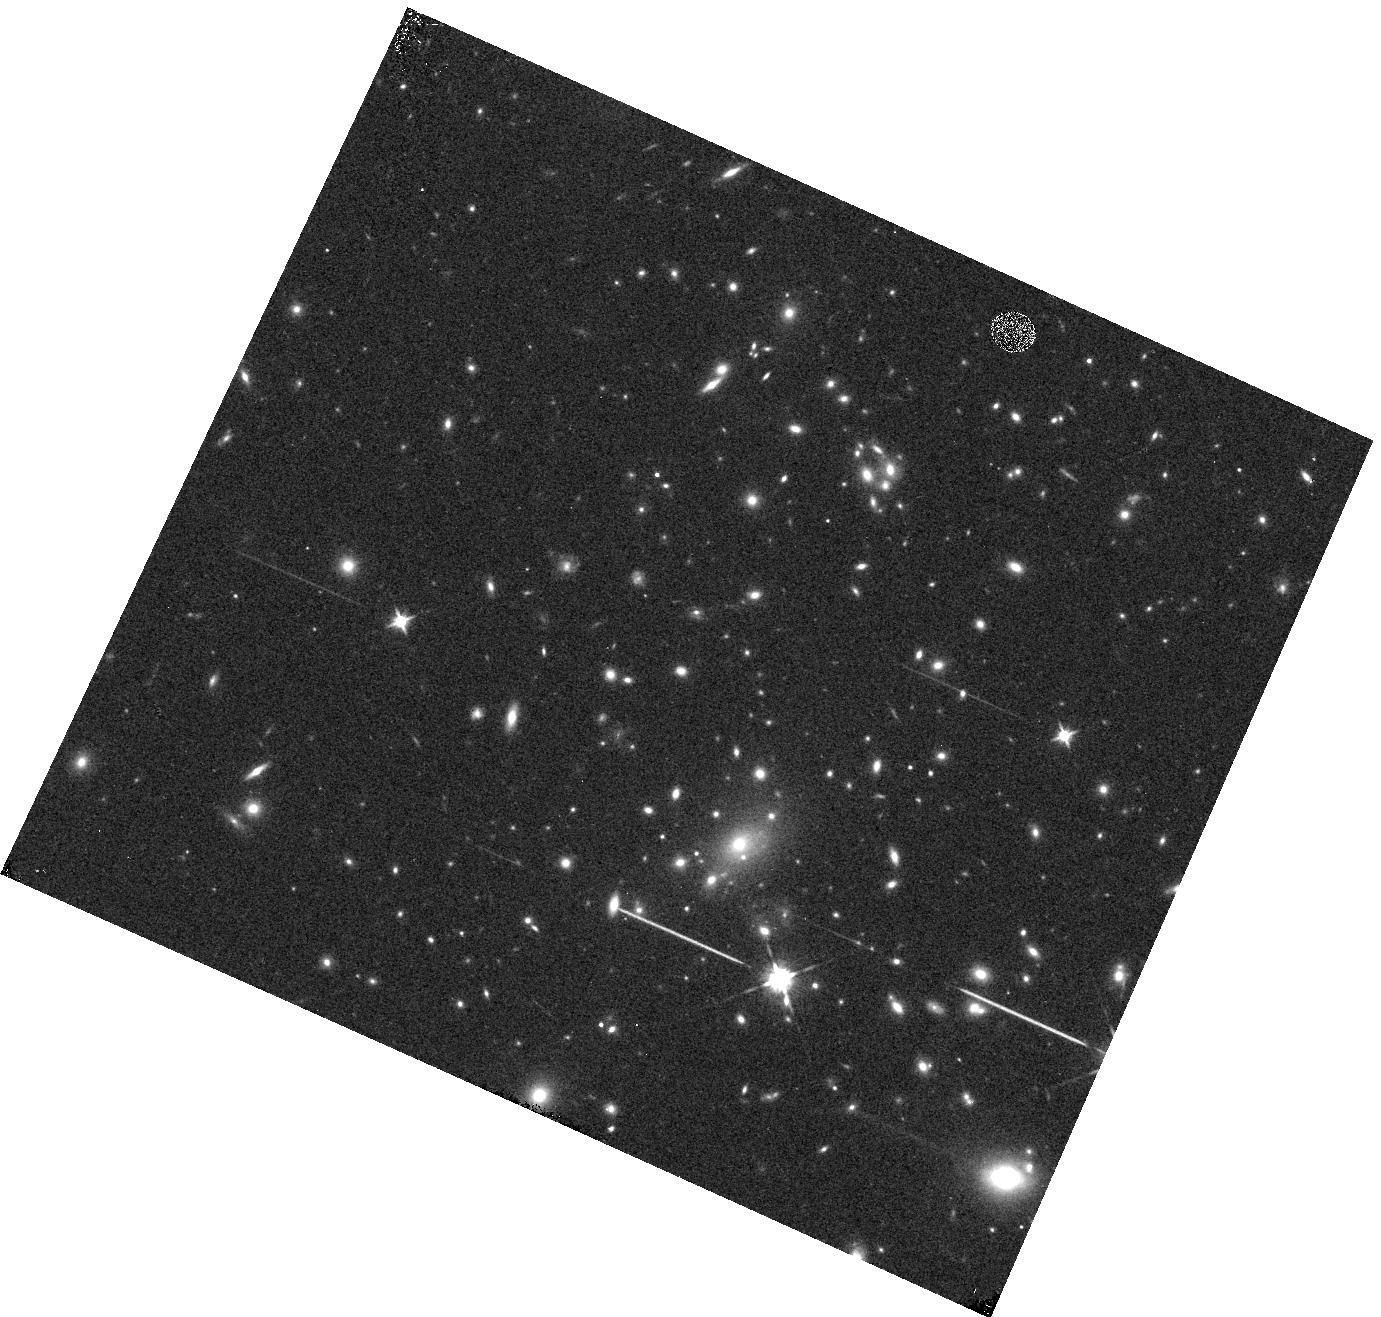
Target: REFSDAL-GRISM. Instrument: WFC3/IR. Filter: F125W. Exposure: 3 min. Observation ID: hst_14041_af_wfc3_ir_f125w_icscaf

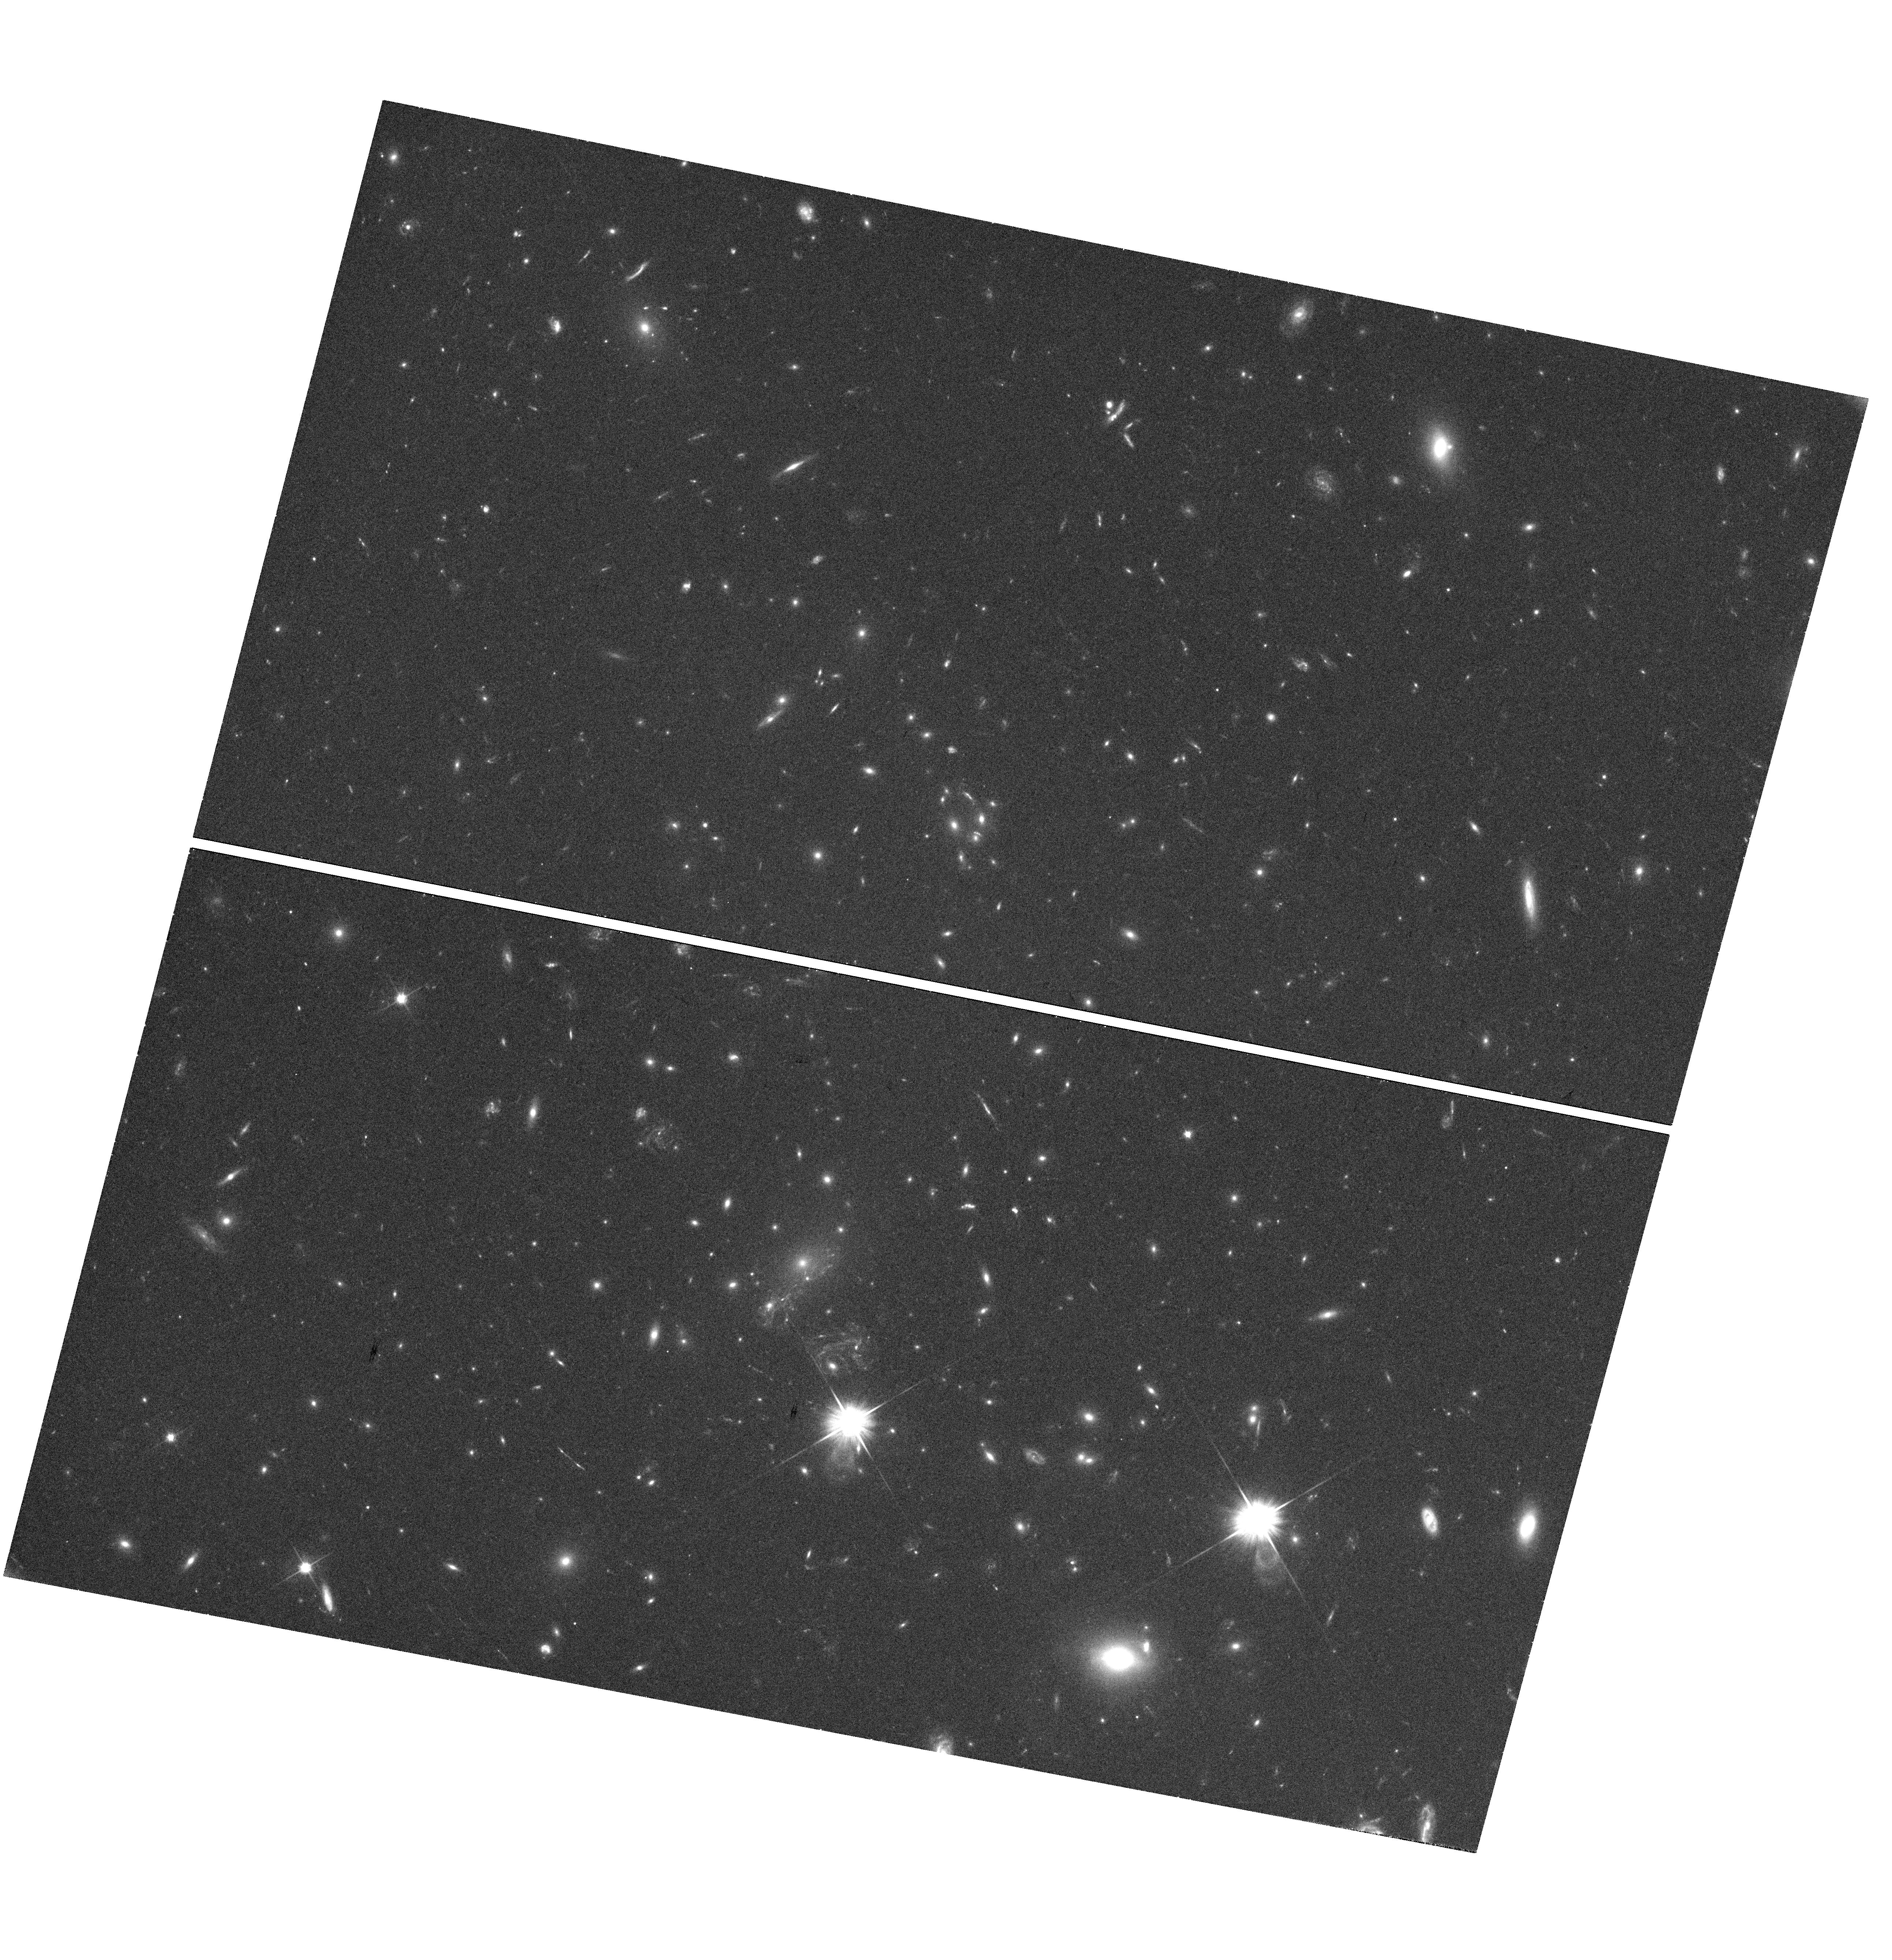
Target: MACS1149-GALAXY-LENS. Instrument: WFC3/UVIS. Filter: F606W. Exposure: 38 min. Observation ID: hst_14041_02_wfc3_uvis_f606w_icsc02

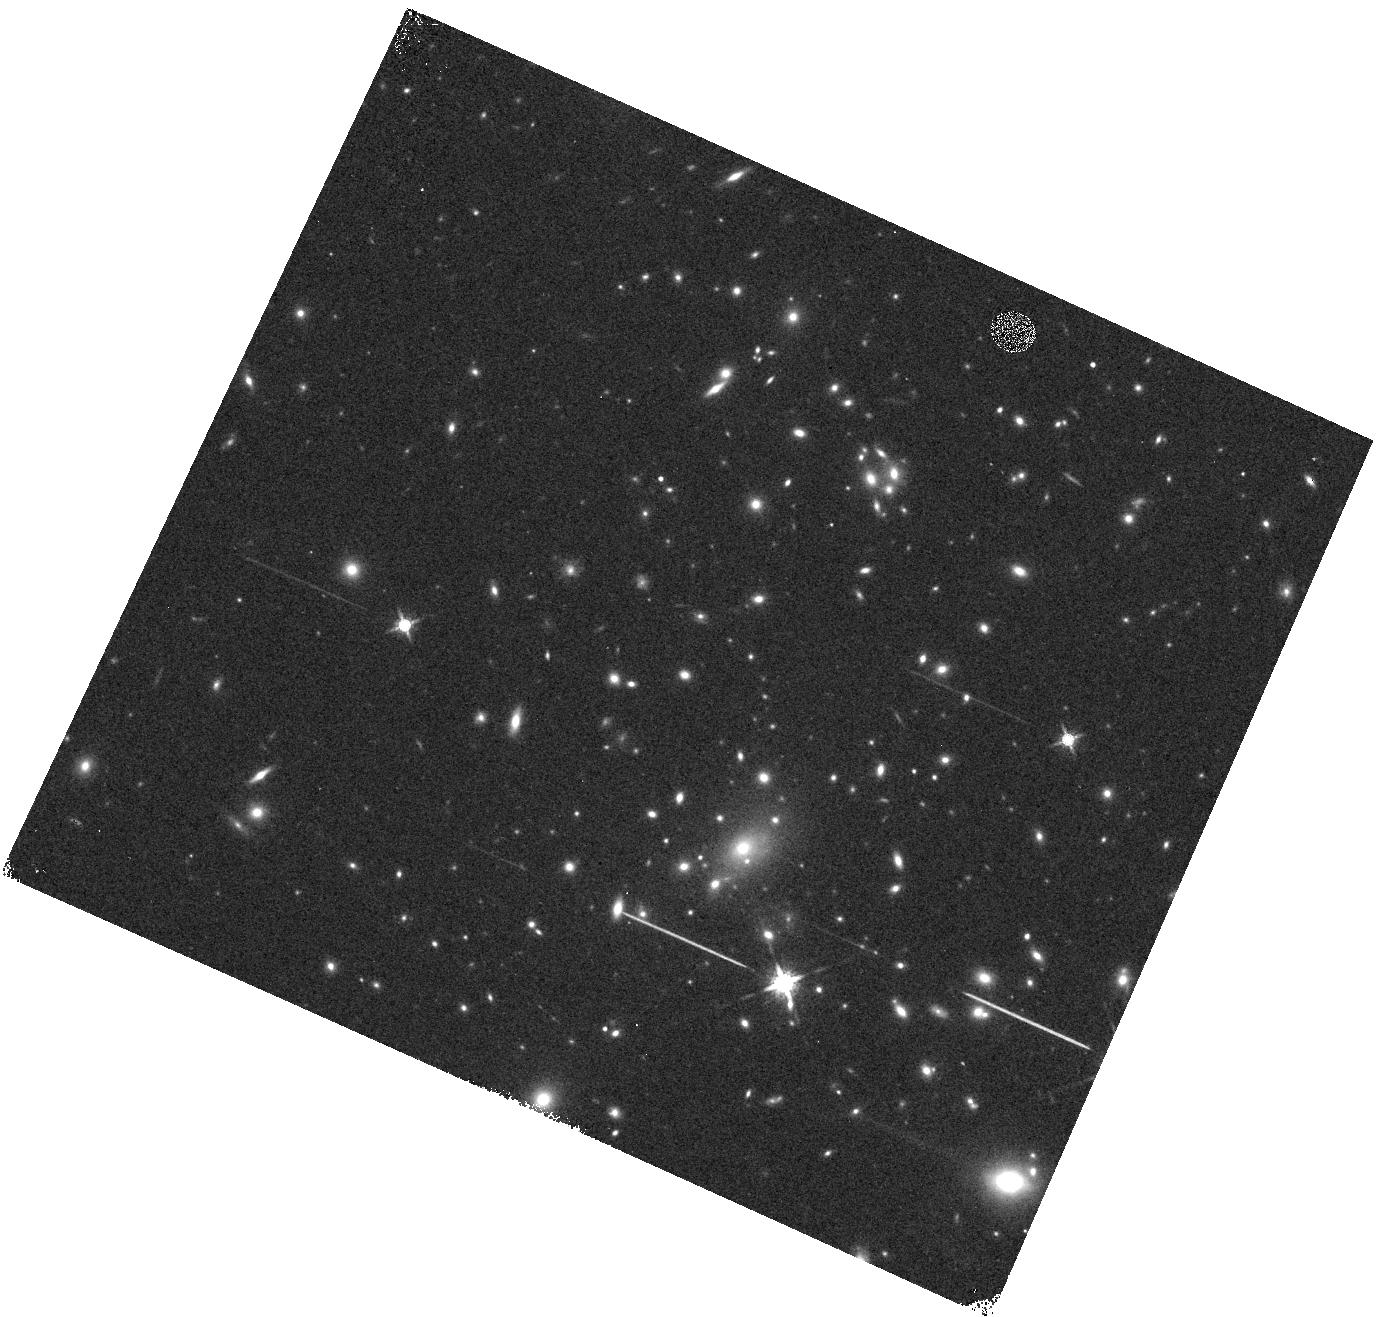
Target: REFSDAL-GRISM. Instrument: WFC3/IR. Filter: F160W. Exposure: 3 min. Observation ID: hst_14041_a4_wfc3_ir_f160w_icsca4

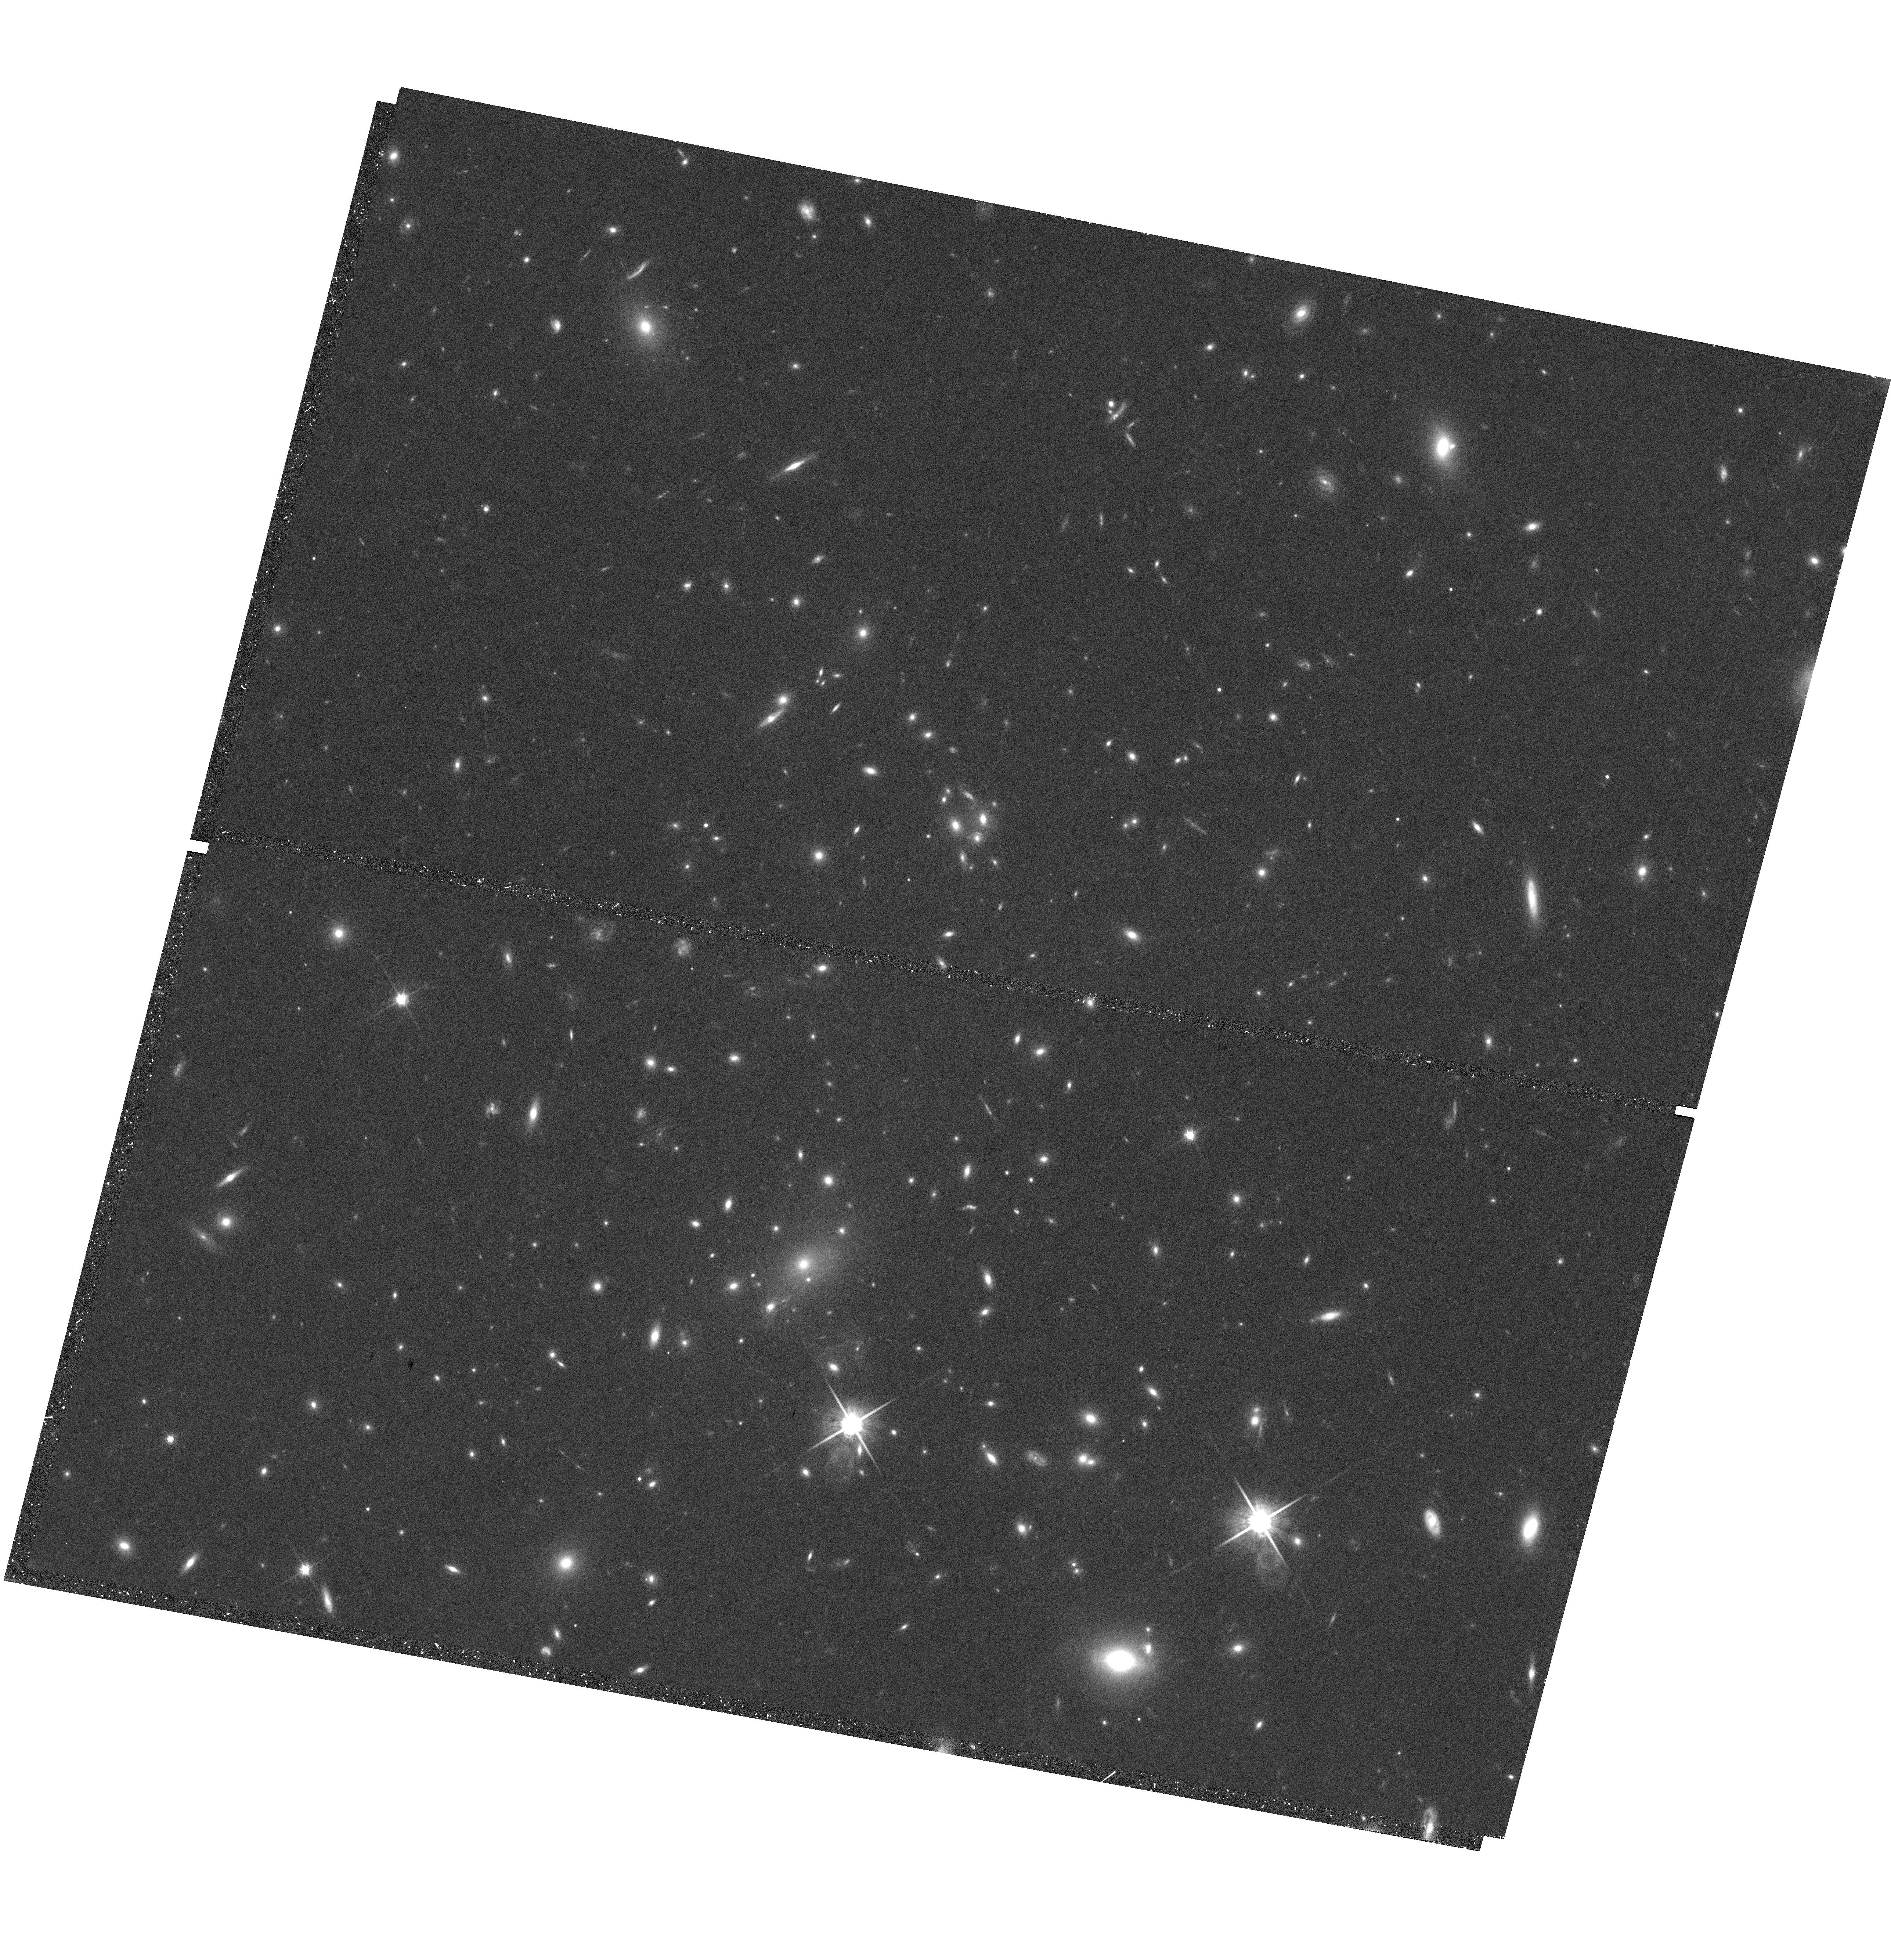
Target: MACS1149-GALAXY-LENS. Instrument: WFC3/UVIS. Filter: F814W. Exposure: 40 min. Observation ID: hst_14041_01_wfc3_uvis_f814w_icsc01

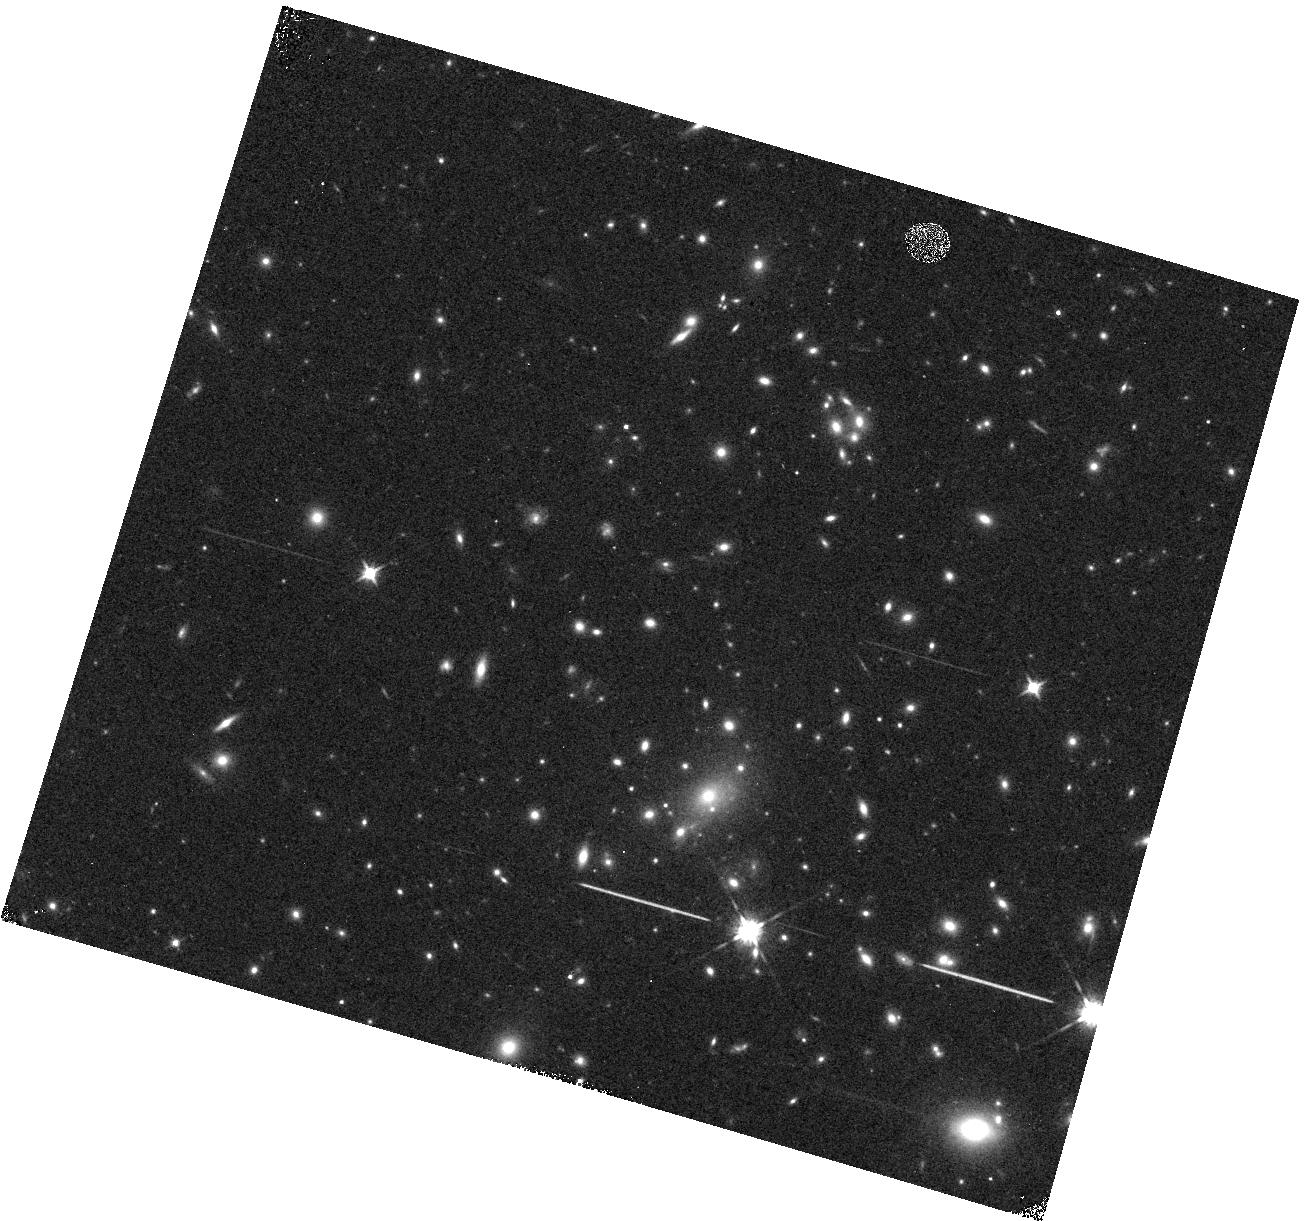
Target: REFSDAL-GRISM. Instrument: WFC3/IR. Filter: F125W. Exposure: 3 min. Observation ID: hst_14041_ba_wfc3_ir_f125w_icscba

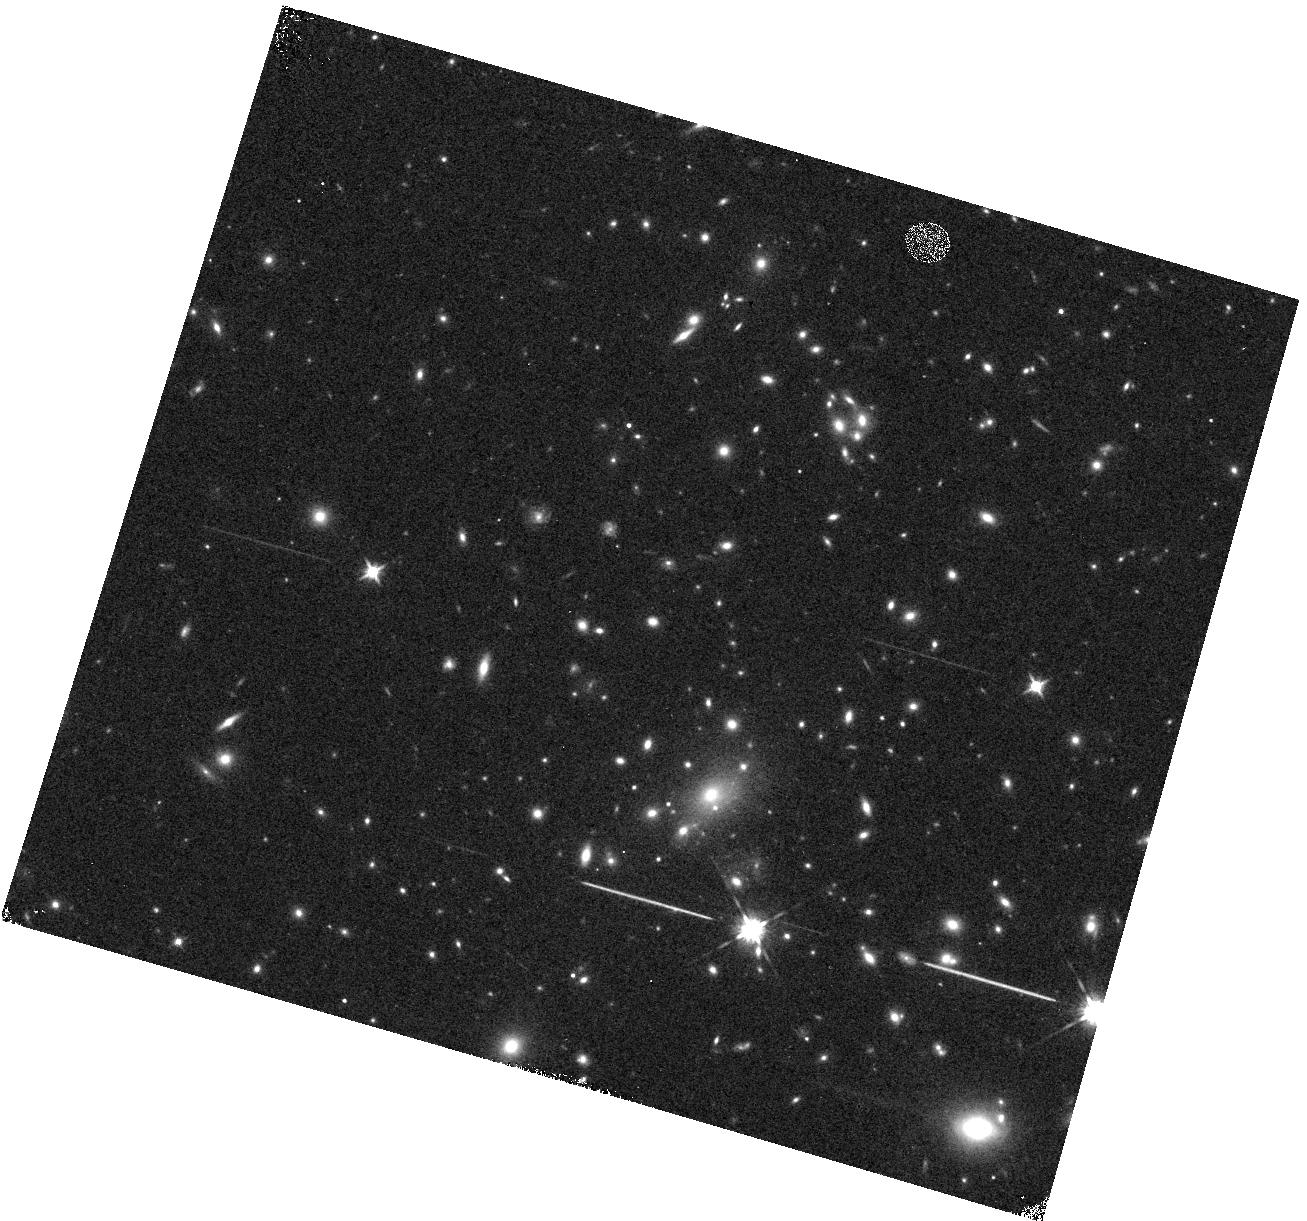
Target: REFSDAL-GRISM. Instrument: WFC3/IR. Filter: F125W. Exposure: 3 min. Observation ID: hst_14041_bg_wfc3_ir_f125w_icscbg

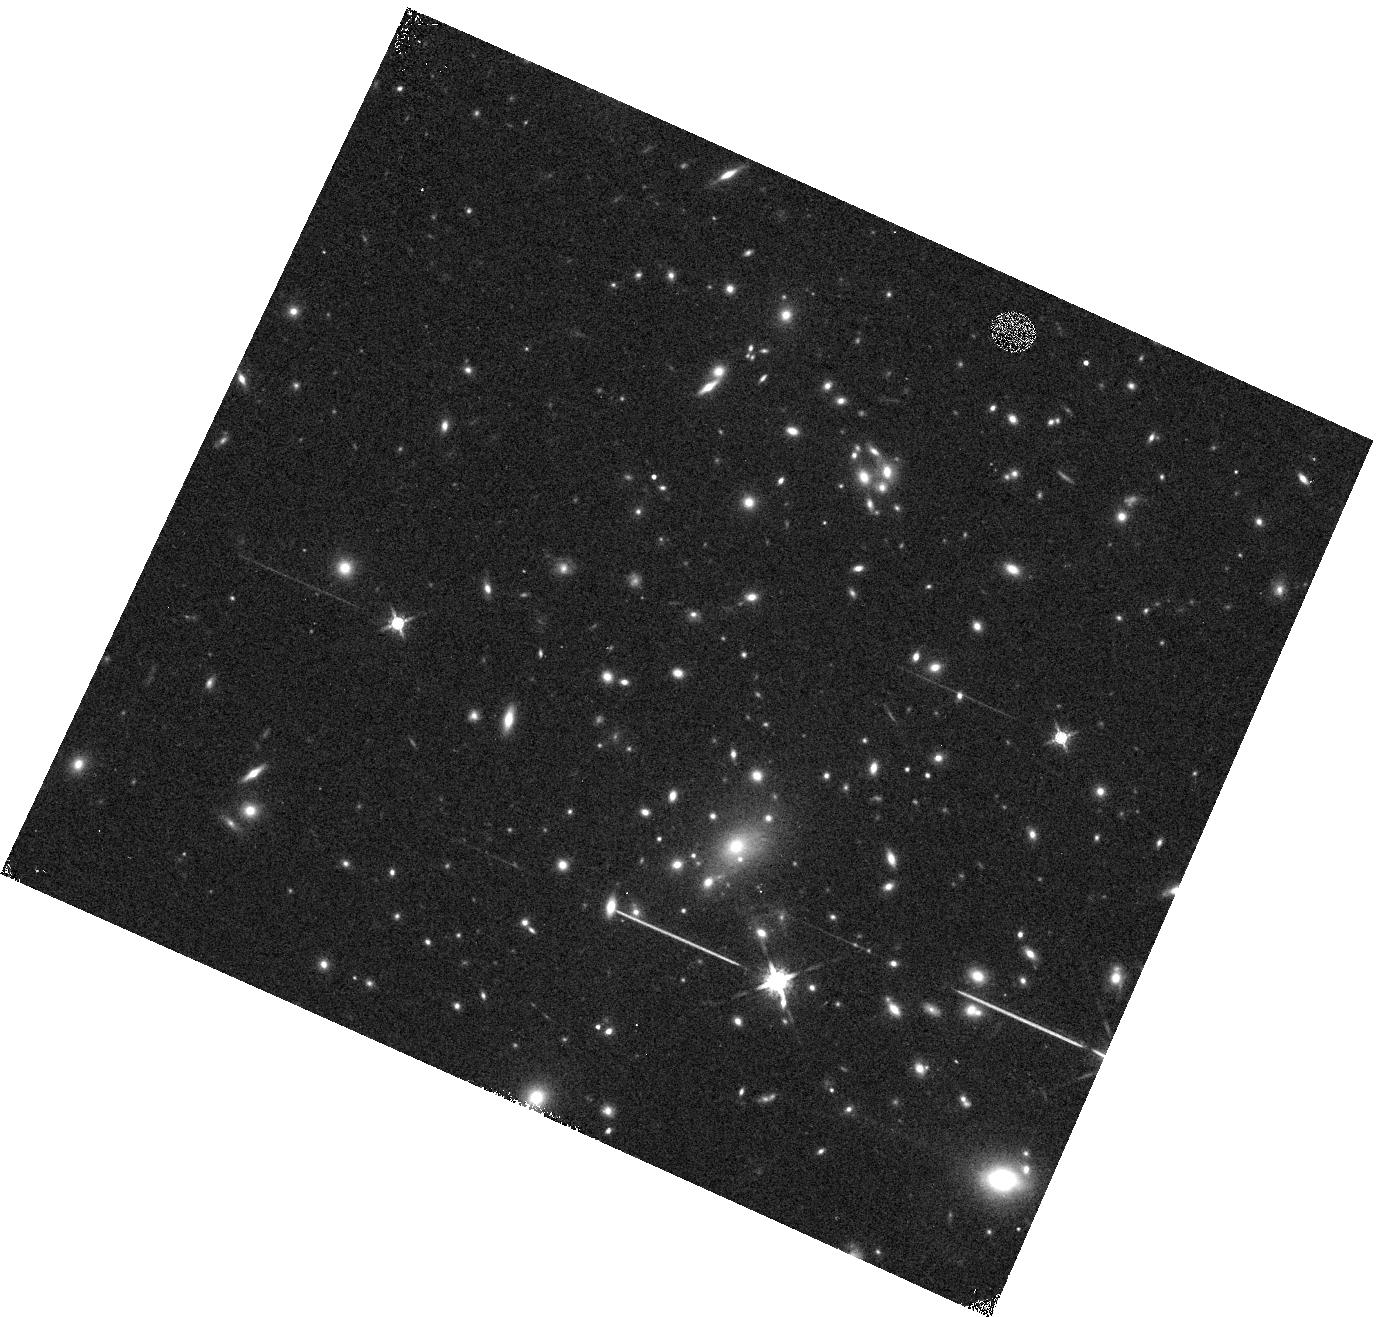
Target: REFSDAL-GRISM. Instrument: WFC3/IR. Filter: F160W. Exposure: 3 min. Observation ID: hst_14041_a5_wfc3_ir_f160w_icsca5

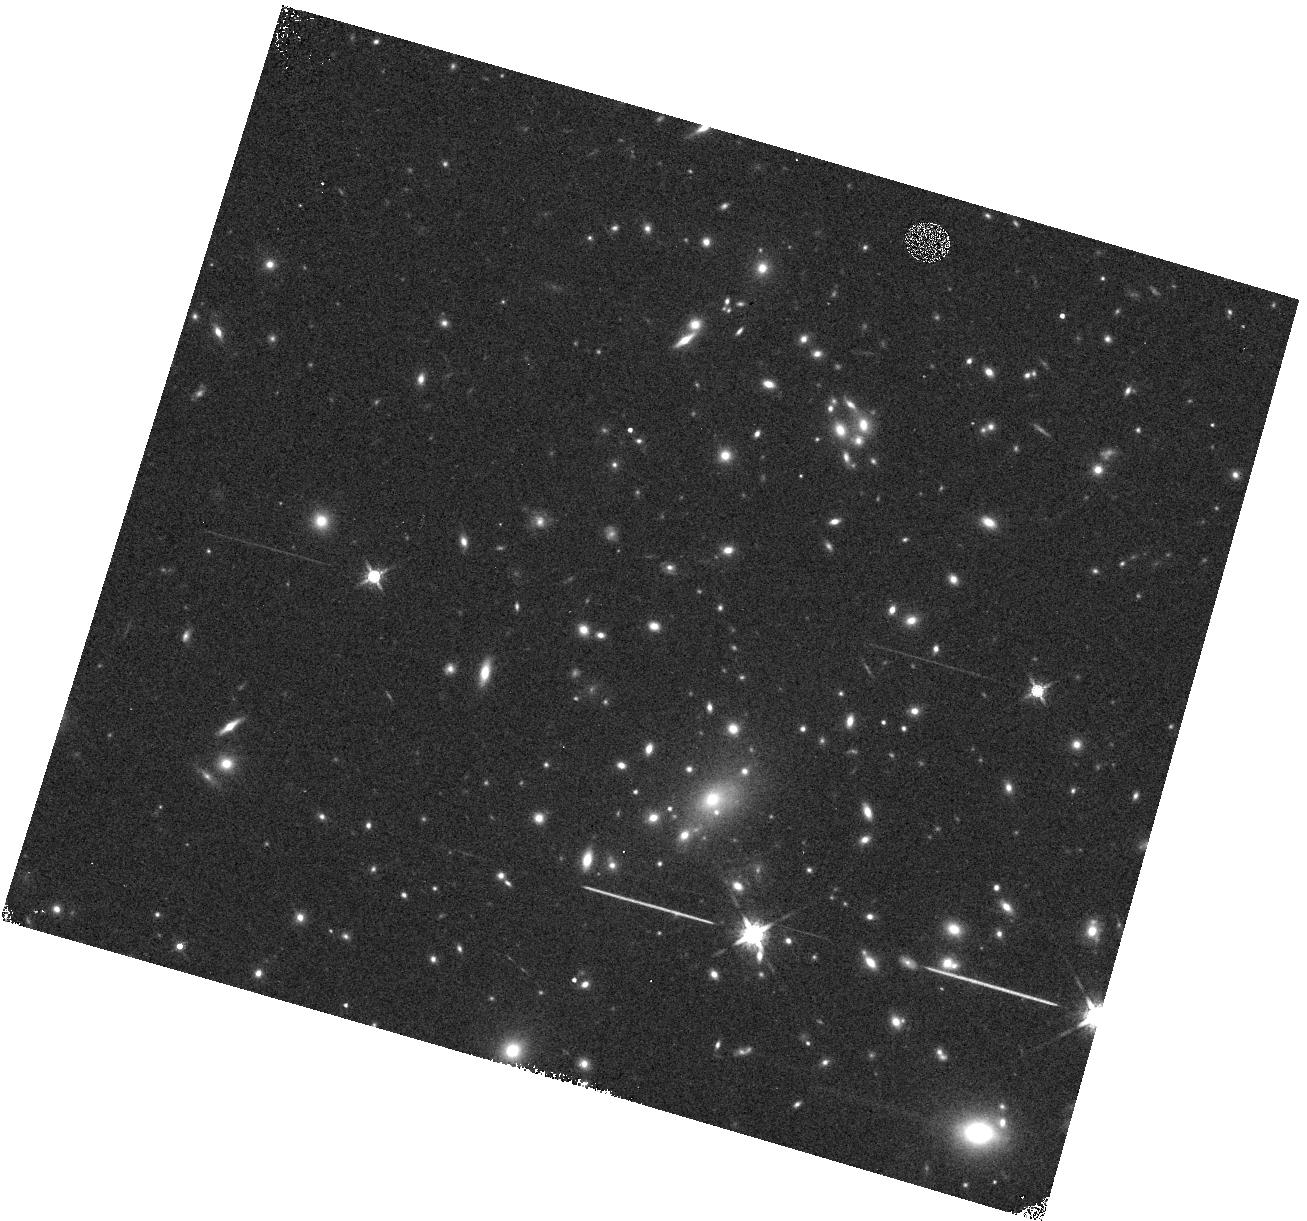
Target: REFSDAL-GRISM. Instrument: WFC3/IR. Filter: F160W. Exposure: 3 min. Observation ID: hst_14041_b4_wfc3_ir_f160w_icscb4

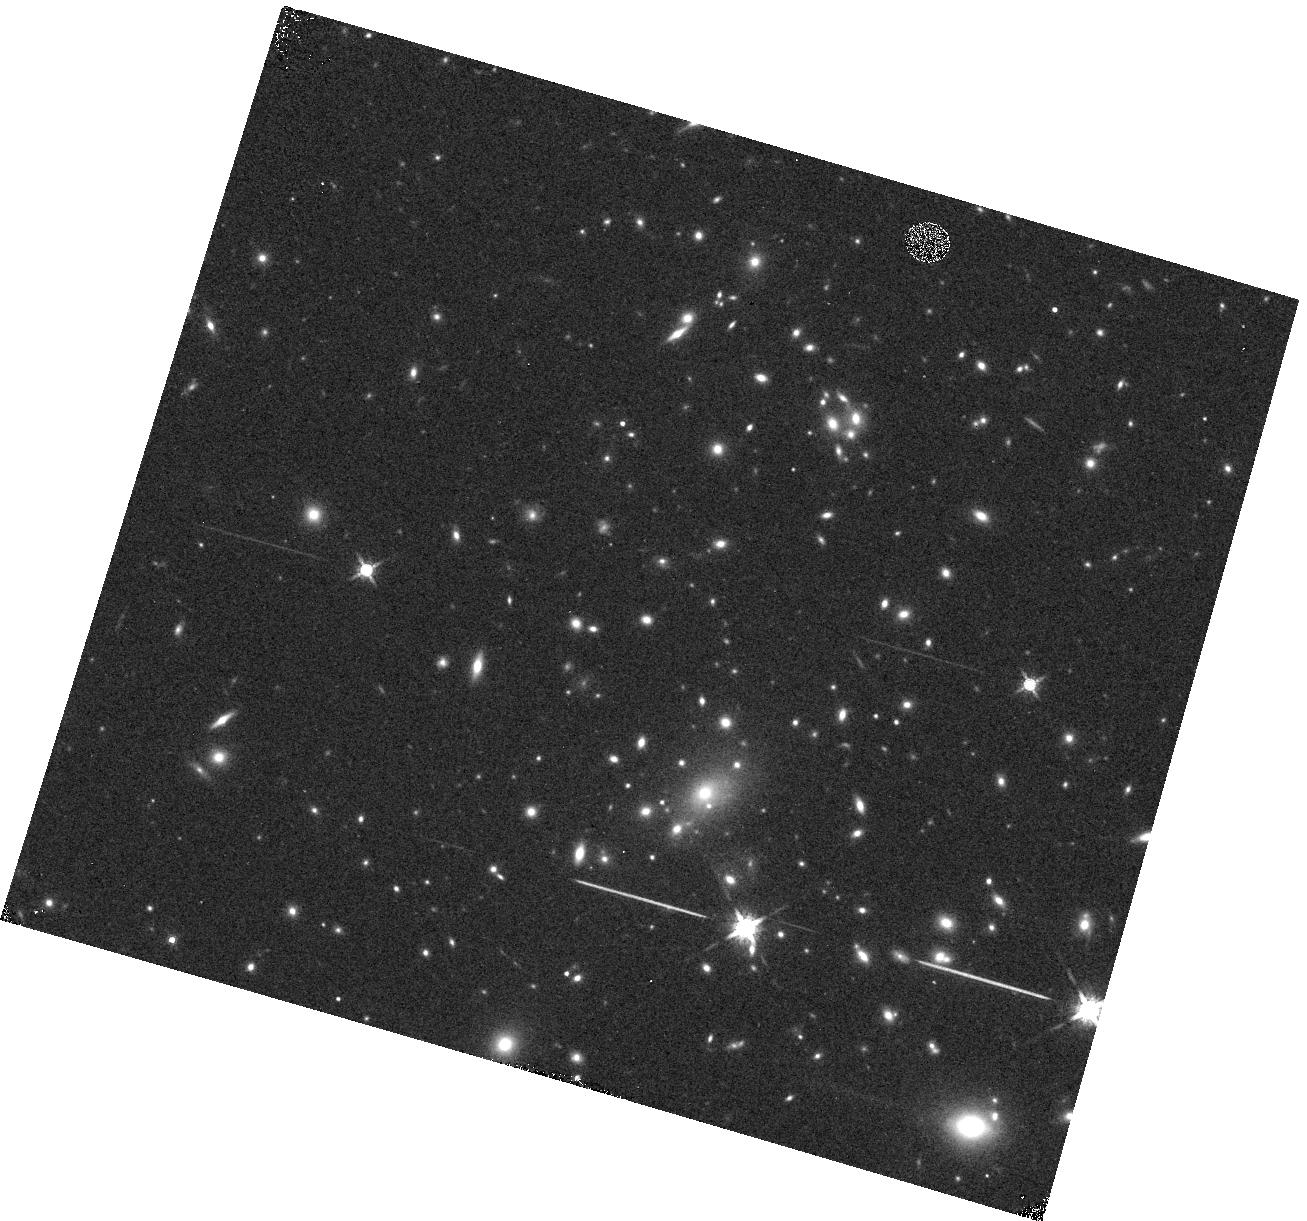
Target: REFSDAL-GRISM. Instrument: WFC3/IR. Filter: F160W. Exposure: 3 min. Observation ID: hst_14041_b2_wfc3_ir_f160w_icscb2

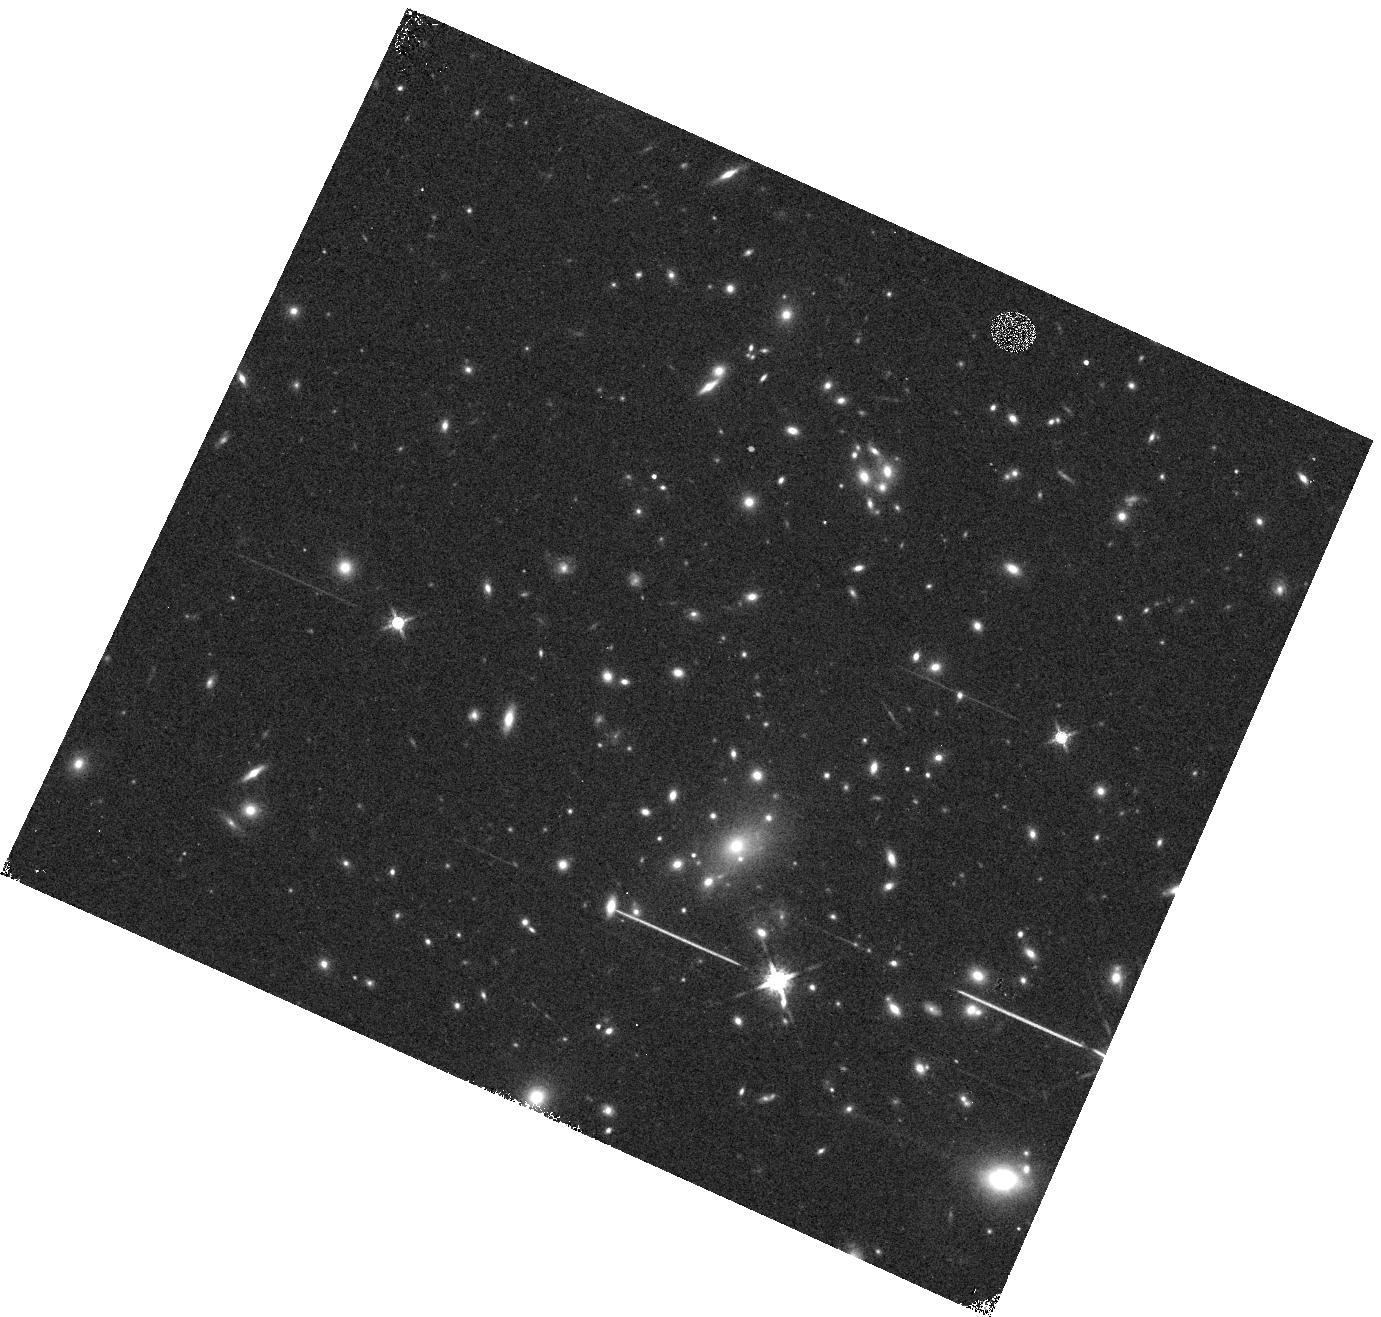
Target: REFSDAL-GRISM. Instrument: WFC3/IR. Filter: F160W. Exposure: 3 min. Observation ID: hst_14041_a1_wfc3_ir_f160w_icsca1

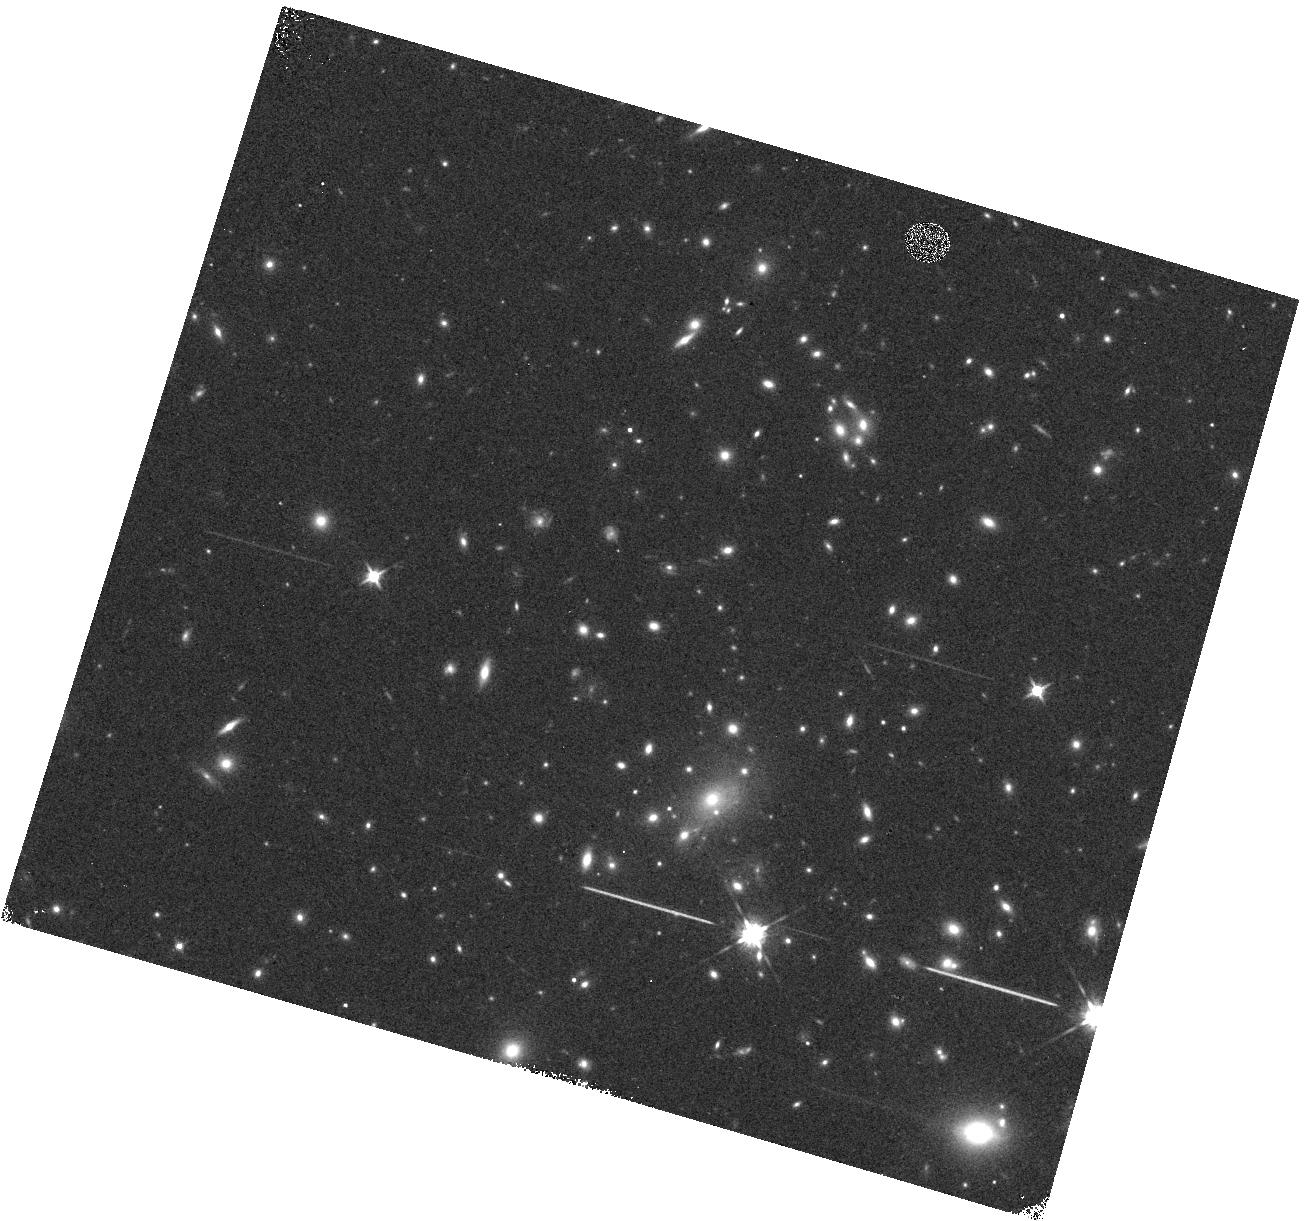
Target: REFSDAL-GRISM. Instrument: WFC3/IR. Filter: F125W. Exposure: 3 min. Observation ID: hst_14041_be_wfc3_ir_f125w_icscbe

Classifying and Following a Strongly Lensed Likely Supernova with Multiple Images (PI: Kelly, Patrick)

A search for transients in F140W WFC3-IR imaging taken on 11 November 2014 of the MACS1149.6+2223 field revealed three new sources positioned close to an early-type galaxy cluster member. An absence of flux variation at the locations of these sources in earlier infrared imaging, as well as the configuration of a background lensed spiral galaxy suggest that the lensed source is not a flare from an active galactic nucleus (AGN). The most likely interpretation is that the lensed source is instead a strongly lensed supernova (SN). With the follow-up program proposed here, we will be able to classify the SN, measure the relative time delays of the multiple images, place constraints on the relative magnifications, and -- if the transient is a Type Ia SN -- determine the absolute magnifications of each image. These observations will provide unique data that will confront existing lens models, yield new cosmological constraints, and make it possible to study a SN at z=1.5 in unparalleled detail. To capitalize on this truly unprecedented opportunity, we request a disruptive TOO observation campaign totaling 42 orbits of imaging and grism spectroscopy.